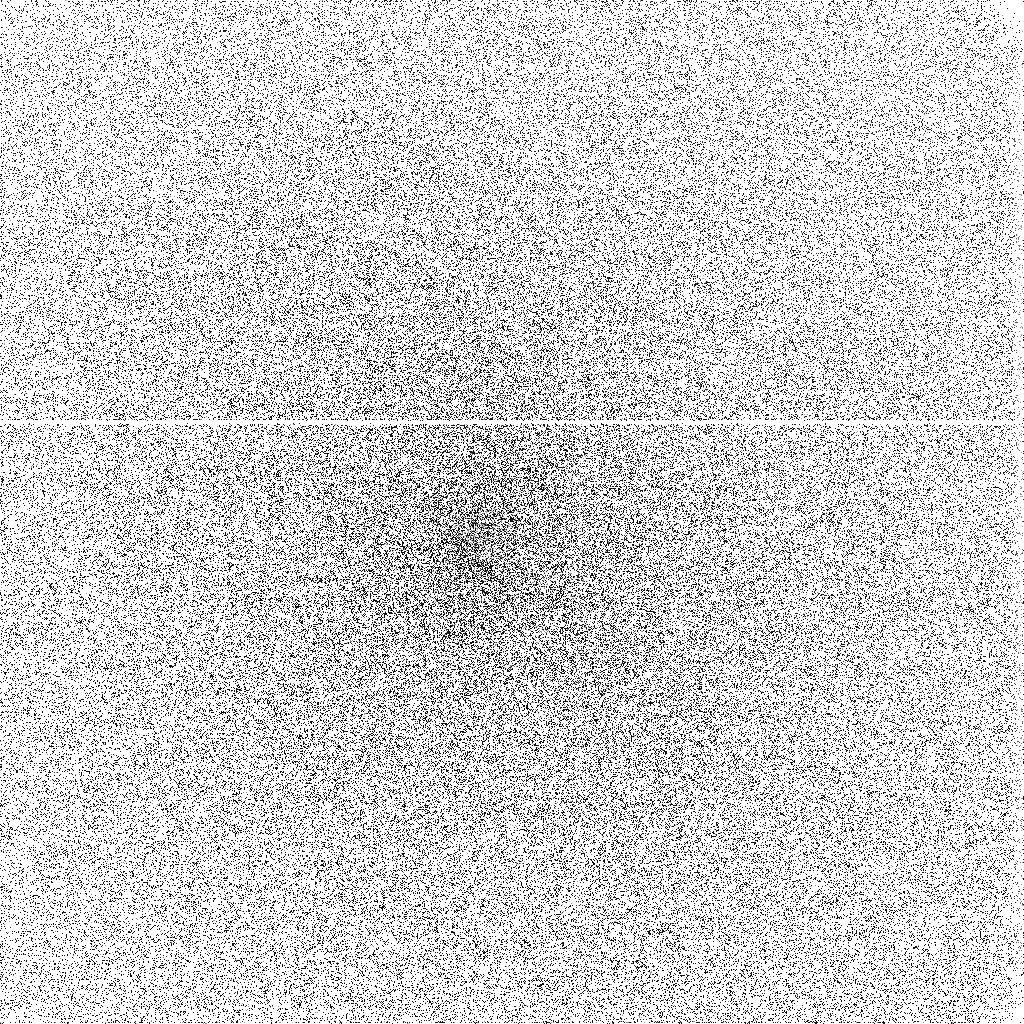
Target: COMET-LINEAR-T7. Instrument: ACS/SBC. Filter: F140LP. Exposure: 13 min. Observation ID: j8xy02hrq

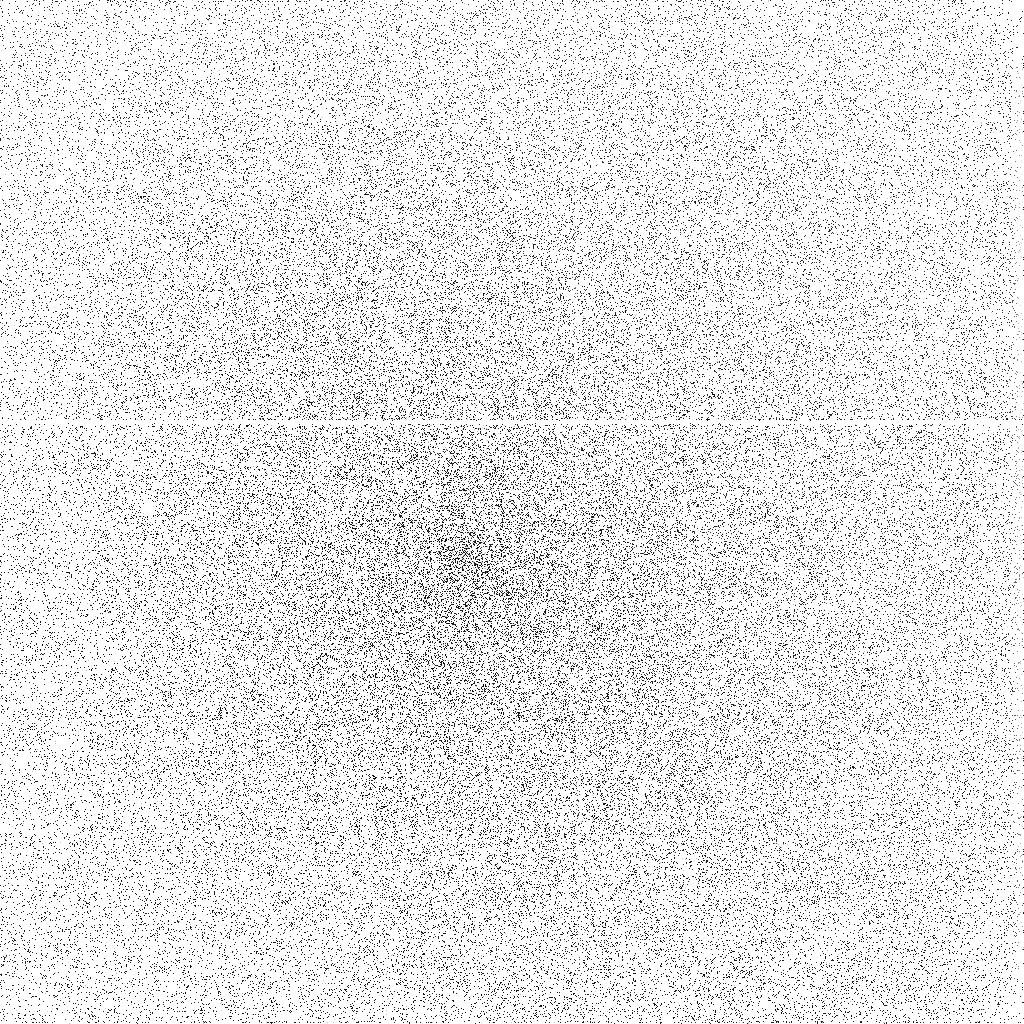
Target: COMET-LINEAR-T7. Instrument: ACS/SBC. Filter: F165LP. Exposure: 20 min. Observation ID: j8xy04hyq

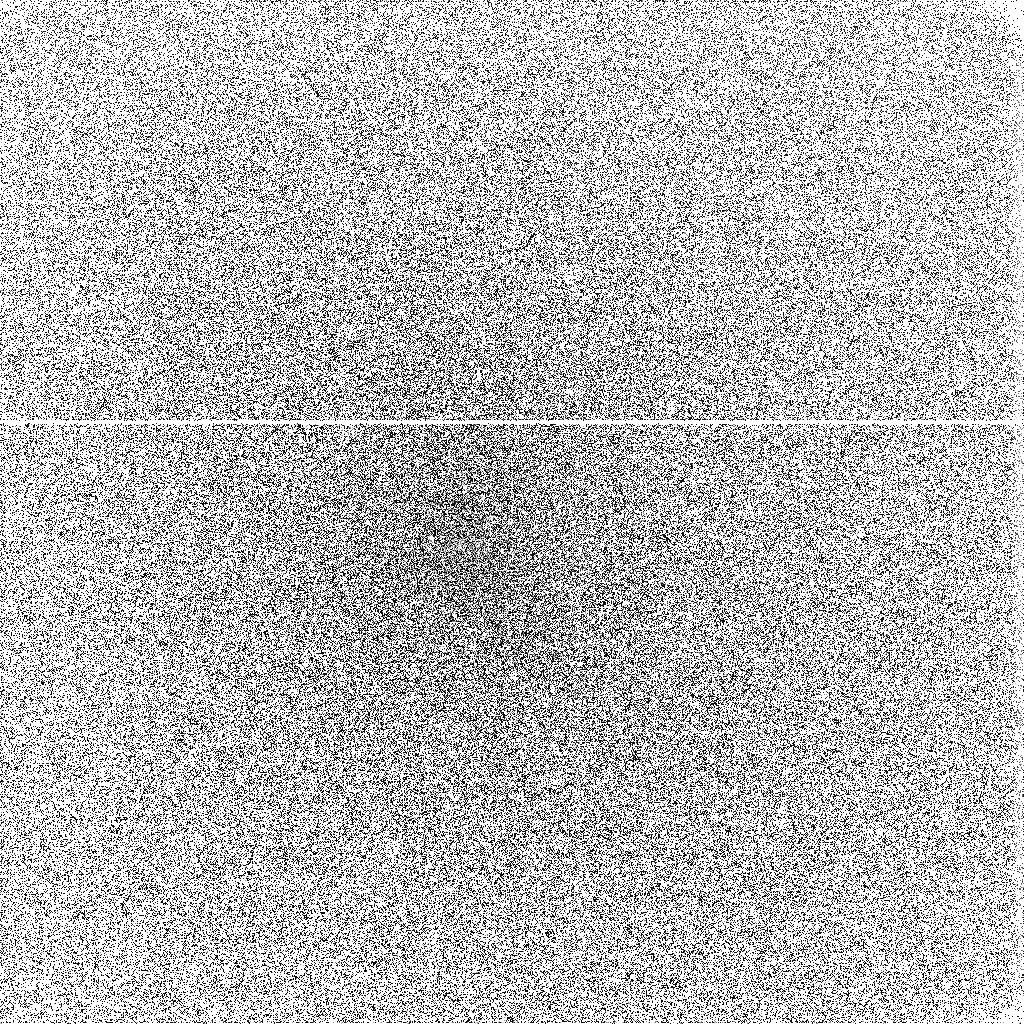
Target: COMET-LINEAR-T7. Instrument: ACS/SBC. Filter: F140LP. Exposure: 20 min. Observation ID: j8xy04hxq

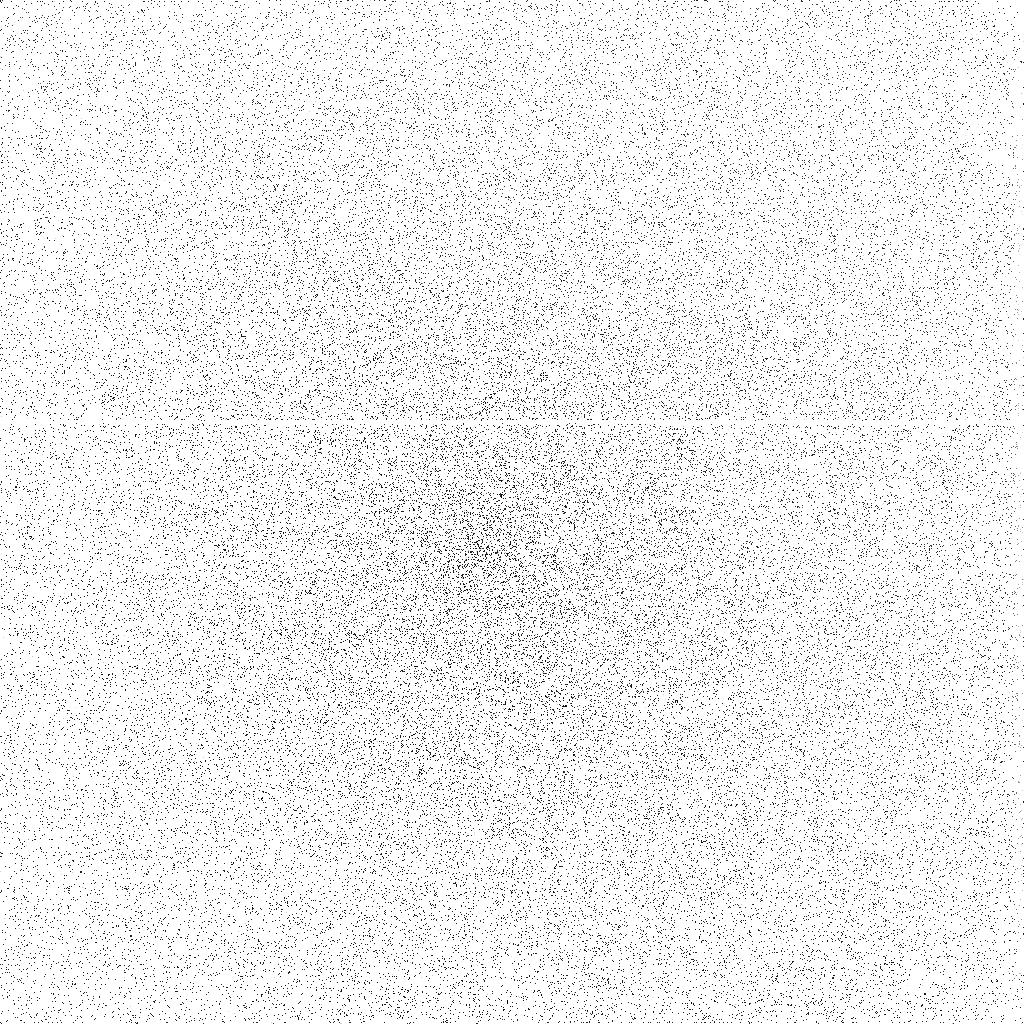
Target: COMET-LINEAR-T7. Instrument: ACS/SBC. Filter: F165LP. Exposure: 13 min. Observation ID: j8xy02hsq

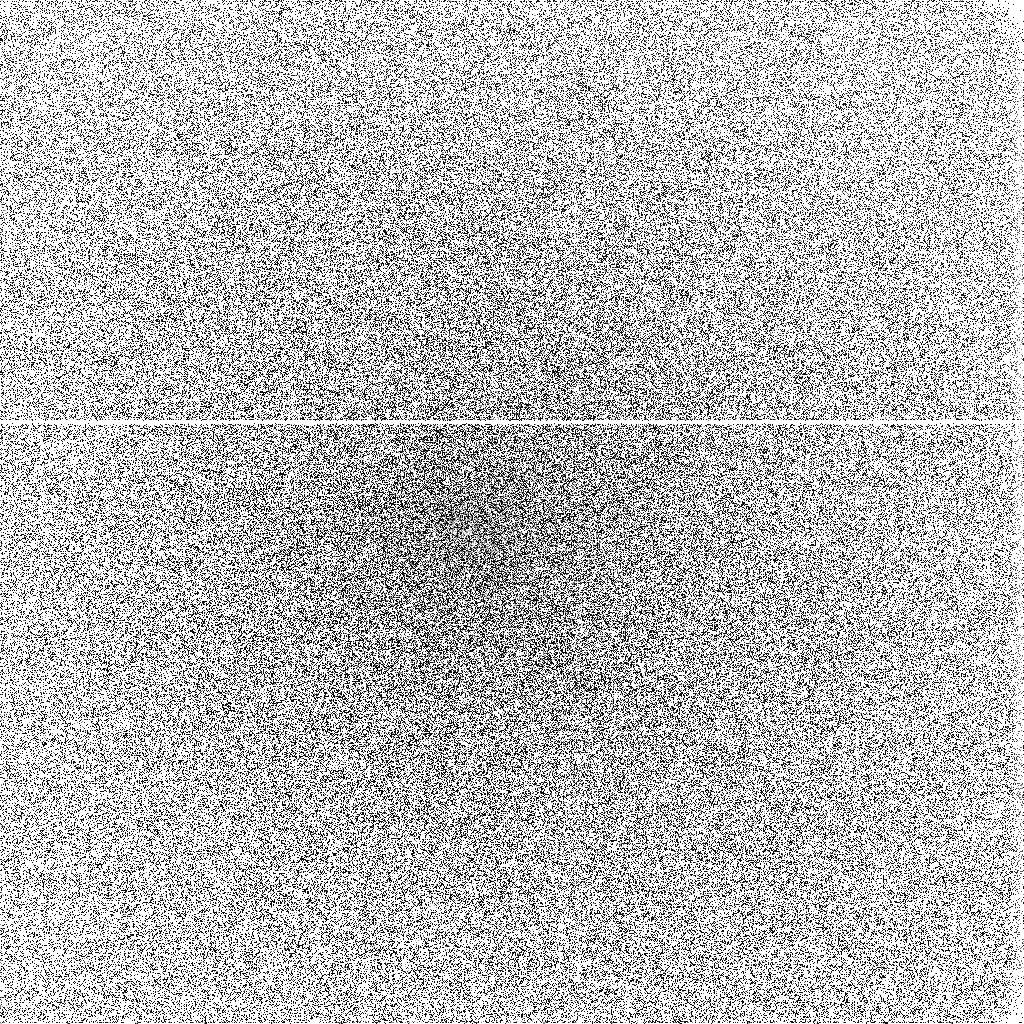
Target: COMET-LINEAR-T7. Instrument: ACS/SBC. Filter: F140LP. Exposure: 20 min. Observation ID: j8xy03huq

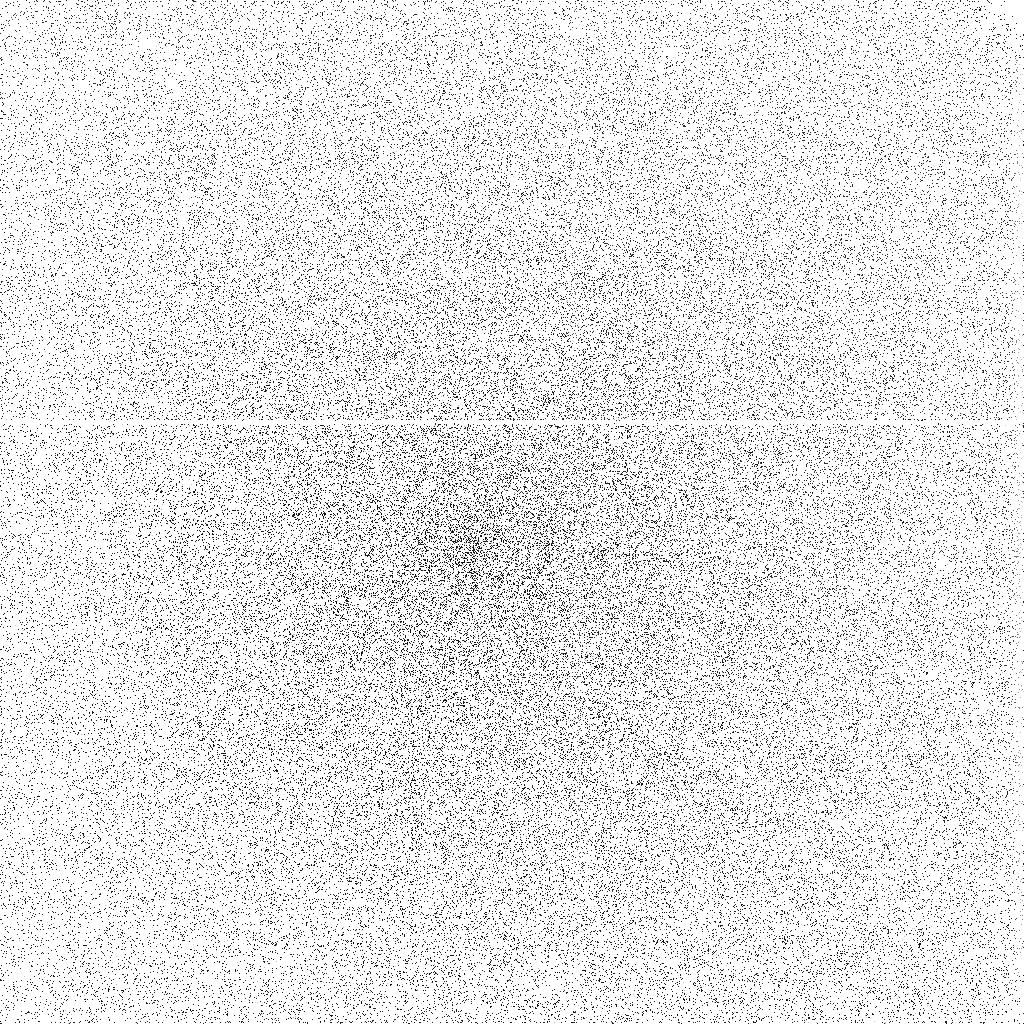
Target: COMET-LINEAR-T7. Instrument: ACS/SBC. Filter: F165LP. Exposure: 20 min. Observation ID: j8xy03hvq

Comets: Gas in the Inner Coma (PI: Ford, Holland)

Our target of opportunity program aims at understanding the nucleus-coma interface in comets. Imaging of the near-nucleus region, from both the in situ spacecraft missions to comet Halley in 1986, and more recently with the WFPC2 Planetary Camera, has revealed the structure and evolution of the dust jets associated with active areas on the surface of the nucleus. These dust jets are thought to be driven by the vaporization of the volatiles trapped in the cometary ice. However, the total source inventory of the gaseous component of the coma is not known as there has not been to date direct imaging of a "parent" molecule vaporized directly from the nucleus. In the spectral range of the SBC, the dominant emissions are the Fourth Positive band system of CO and the resonance transitions of its dissociation products carbon and oxygen (oxygen is also produced by the photodissociation of water). The latter, as dissociation products, are rather extended but the CO emission is concentrated close to the nucleus (McPhate et al. 1999). Thus, imaging with the SBC using the BaF_2 filter to remove the OI 1304 A will provide a measure of the gas flow leaving the comet's nucleus. In the event of outbursts (often associated with the rotation of active areas into the sunlit hemisphere), sequential images can provide a direct measure of the gas outflow velocity. The possible presence of a distributed source of CO (such as the purported "CHON" grains invoked to explain the distribution recorded by the Giotto neutral mass spectrometer at Halley) will also be determined. We note that while CO can be detected spectroscopically from the ground at both infrared and millimeter wavelengths, both of these require very high spectral resolving power and the techniques are not suitable for direct imaging of the CO.